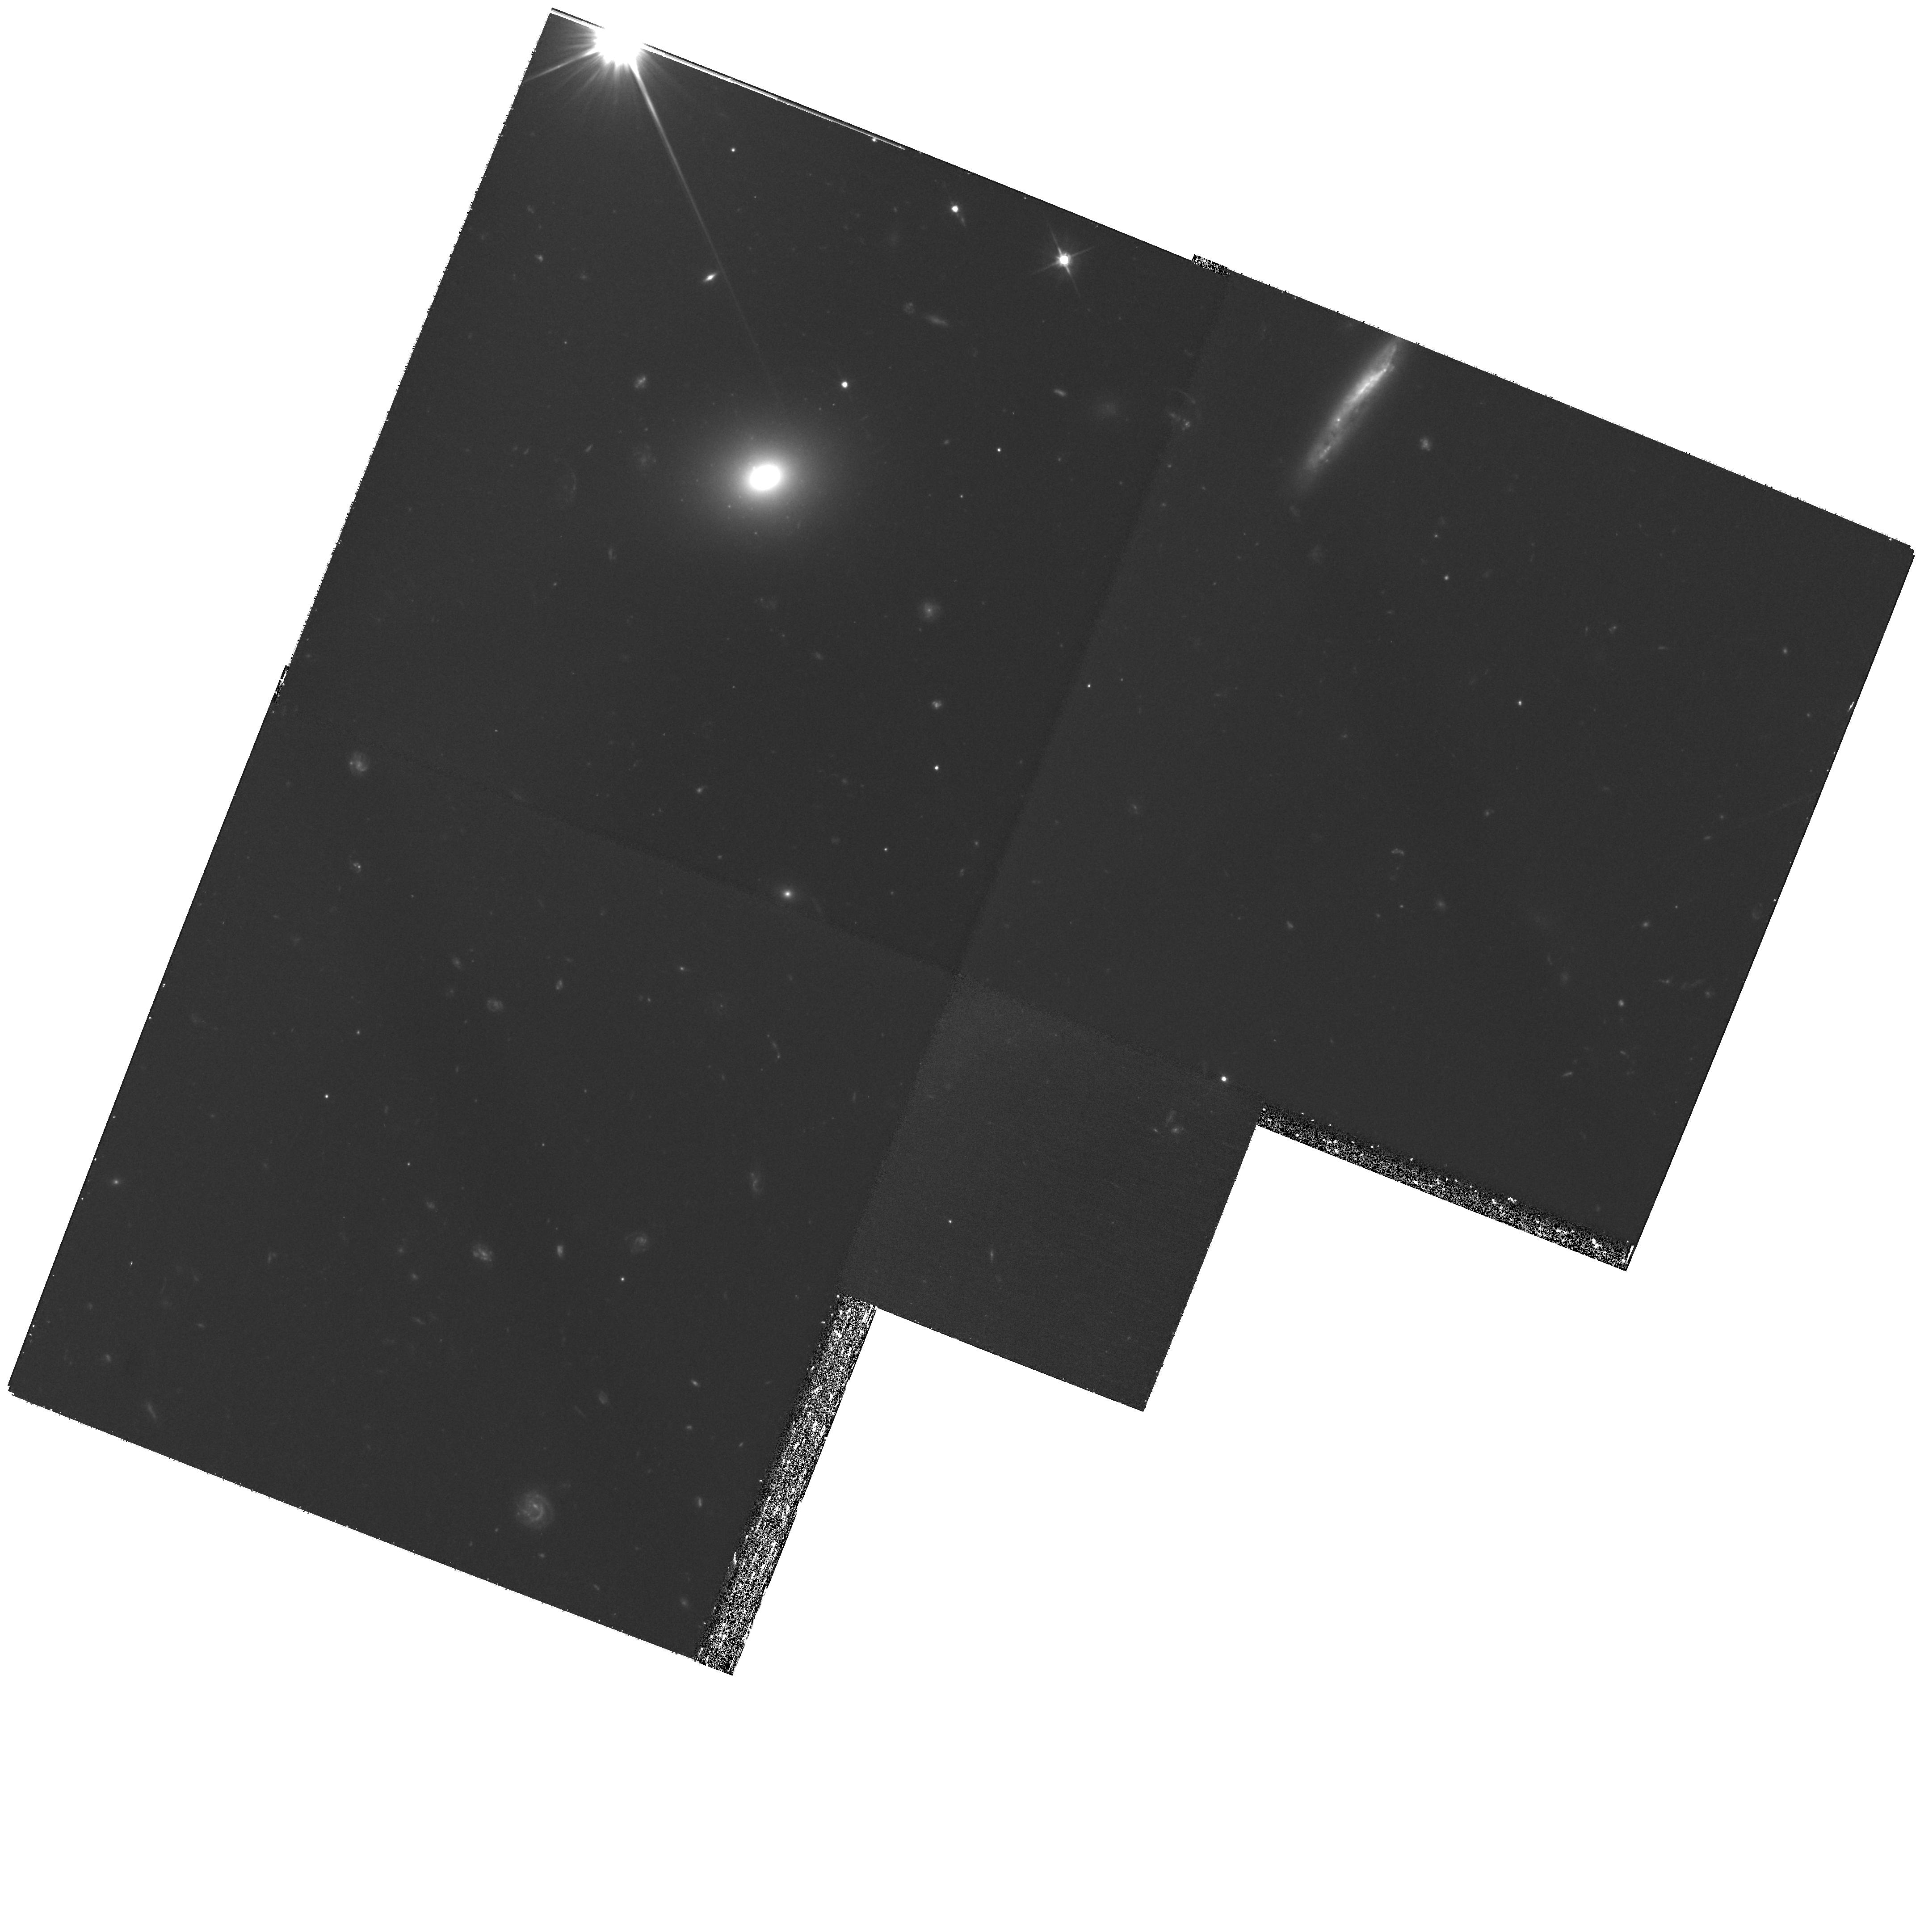
Target: SDSSJ1550+5258. Instrument: WFPC2/PC. Filter: F606W. Exposure: 1.2 h. Observation ID: hst_11202_14_wfpc2_pc_f606w_ua1l14

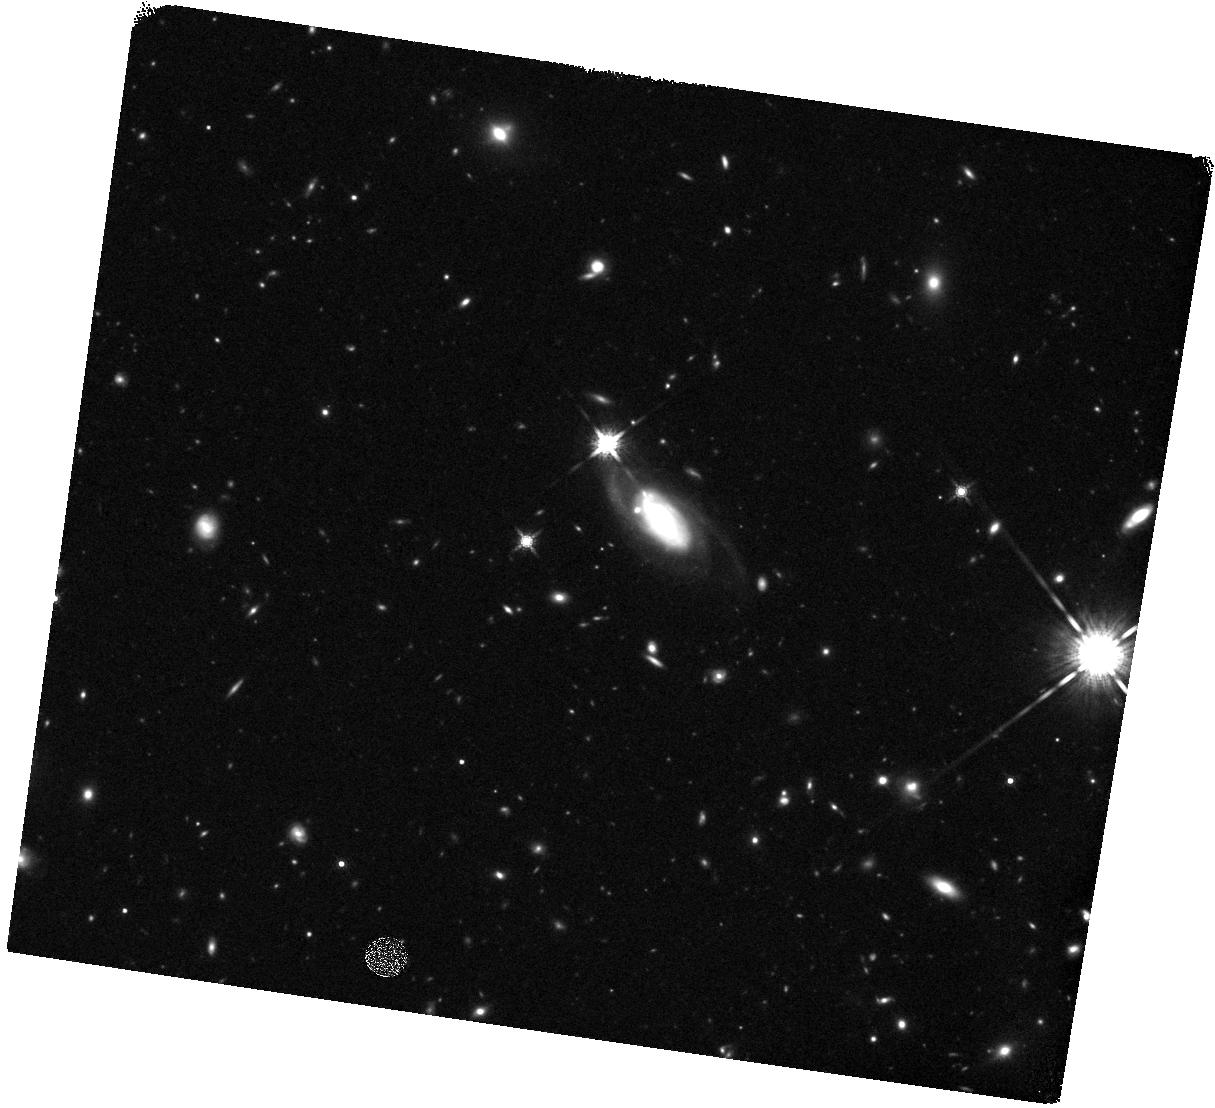
Target: SDSSJ1251-0208. Instrument: WFC3/IR. Filter: F160W. Exposure: 40 min. Observation ID: hst_11202_56_wfc3_ir_f160w_ia1l56

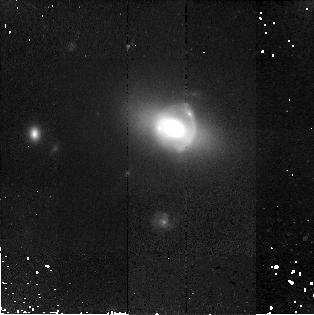
Target: SDSSJ2341+0000. Instrument: NICMOS/NIC2. Filter: F160W. Exposure: 43 min. Observation ID: na1l0g010

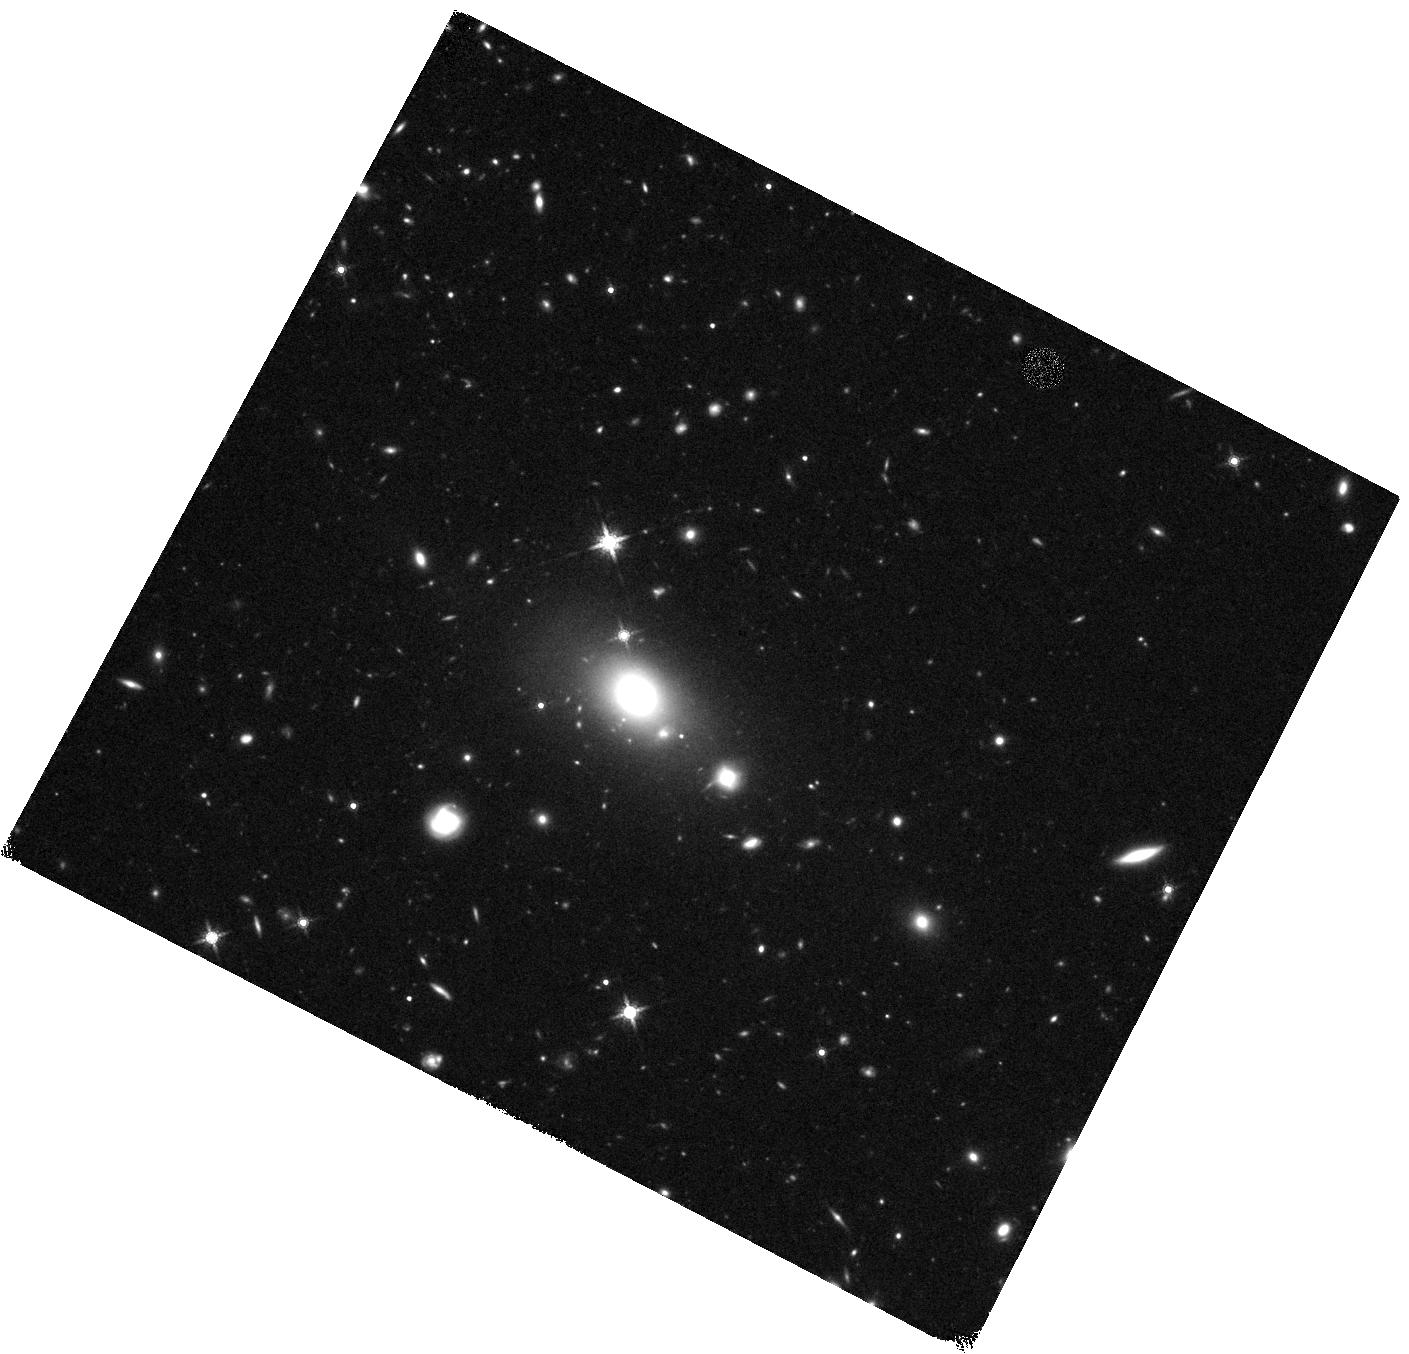
Target: SDSSJ0819+4534. Instrument: WFC3/IR. Filter: F160W. Exposure: 40 min. Observation ID: hst_11202_55_wfc3_ir_f160w_ia1l55

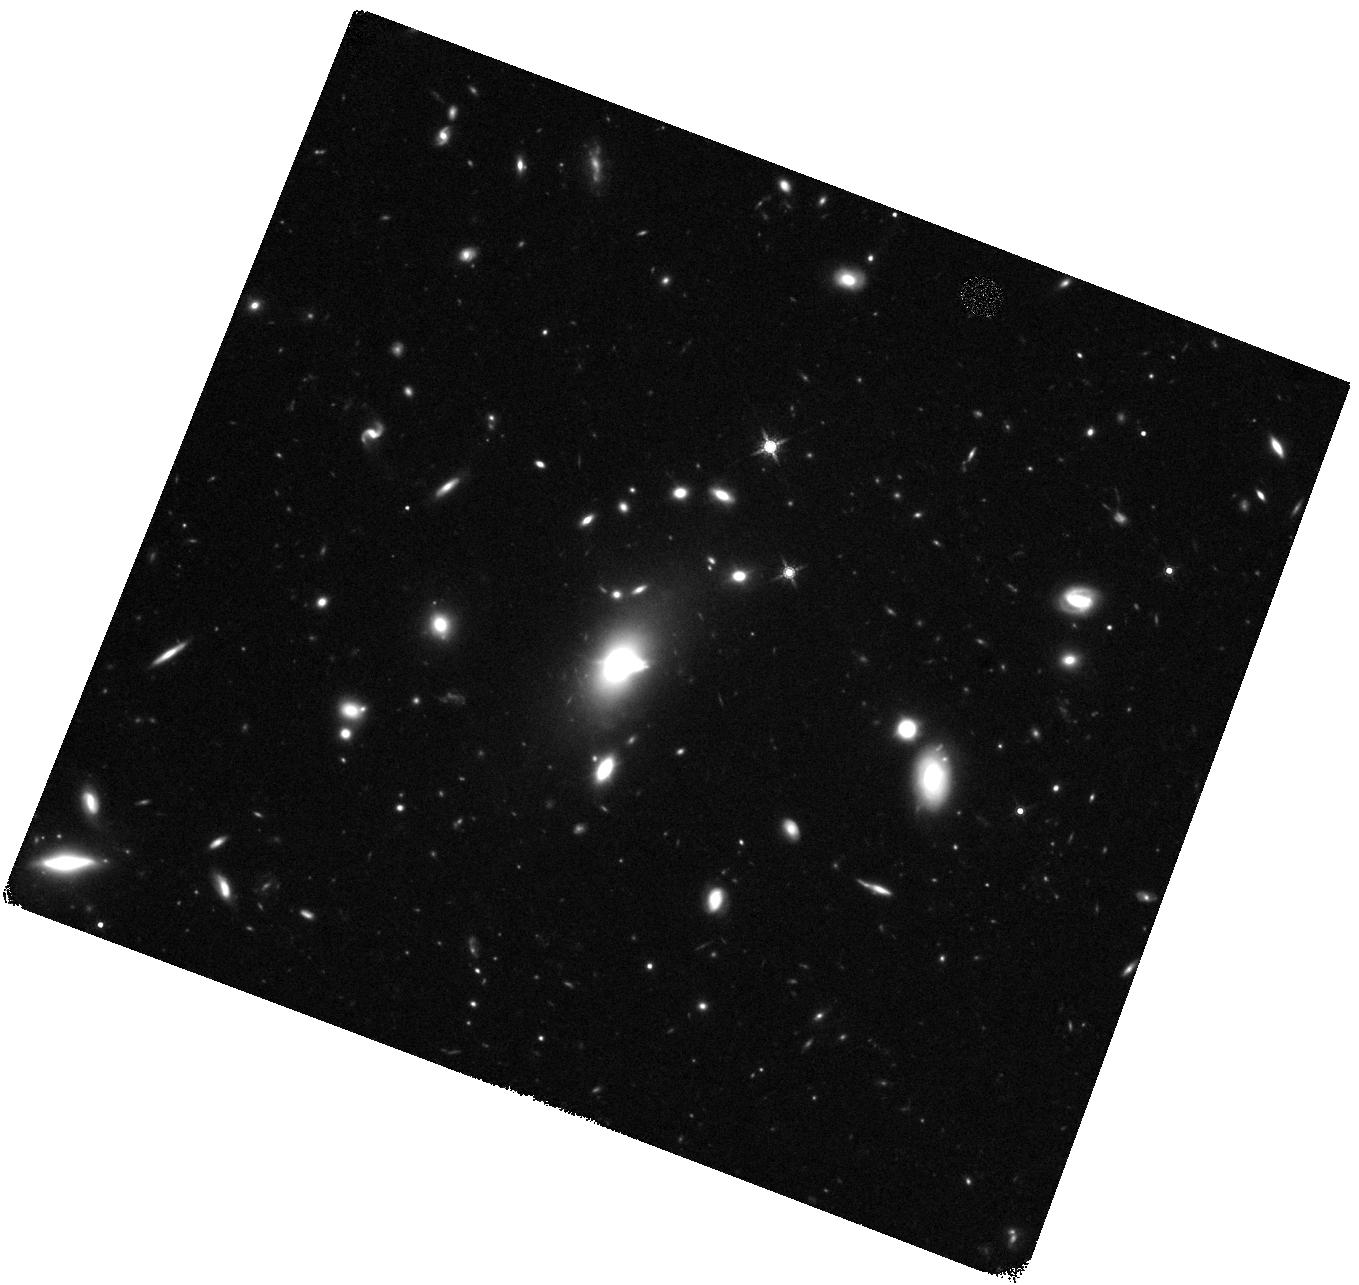
Target: SDSSJ0903+3139. Instrument: WFC3/IR. Filter: F160W. Exposure: 40 min. Observation ID: hst_11202_80_wfc3_ir_f160w_ia1l80

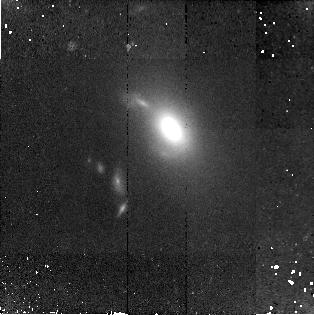
Target: SDSSJ1525+3327. Instrument: NICMOS/NIC2. Filter: F160W. Exposure: 43 min. Observation ID: na1l0b010

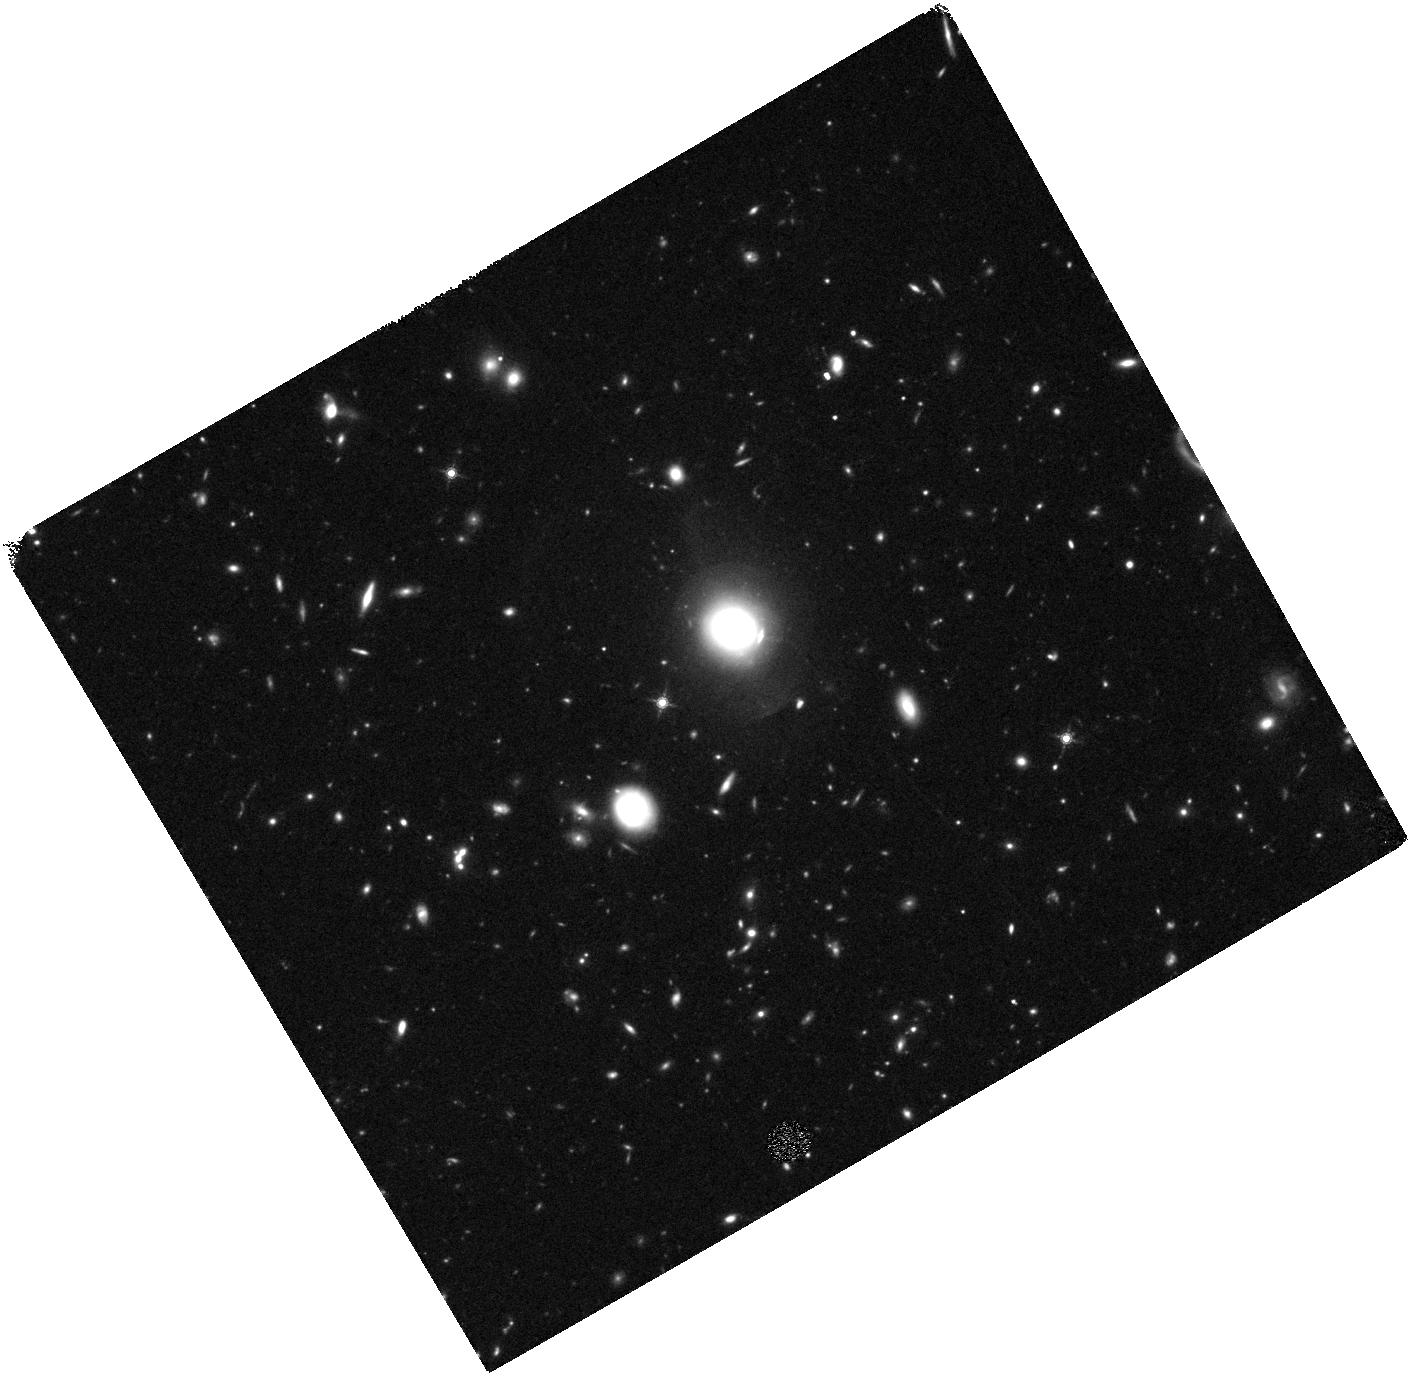
Target: SDSSJ1016+3859. Instrument: WFC3/IR. Filter: F160W. Exposure: 40 min. Observation ID: hst_11202_85_wfc3_ir_f160w_ia1l85

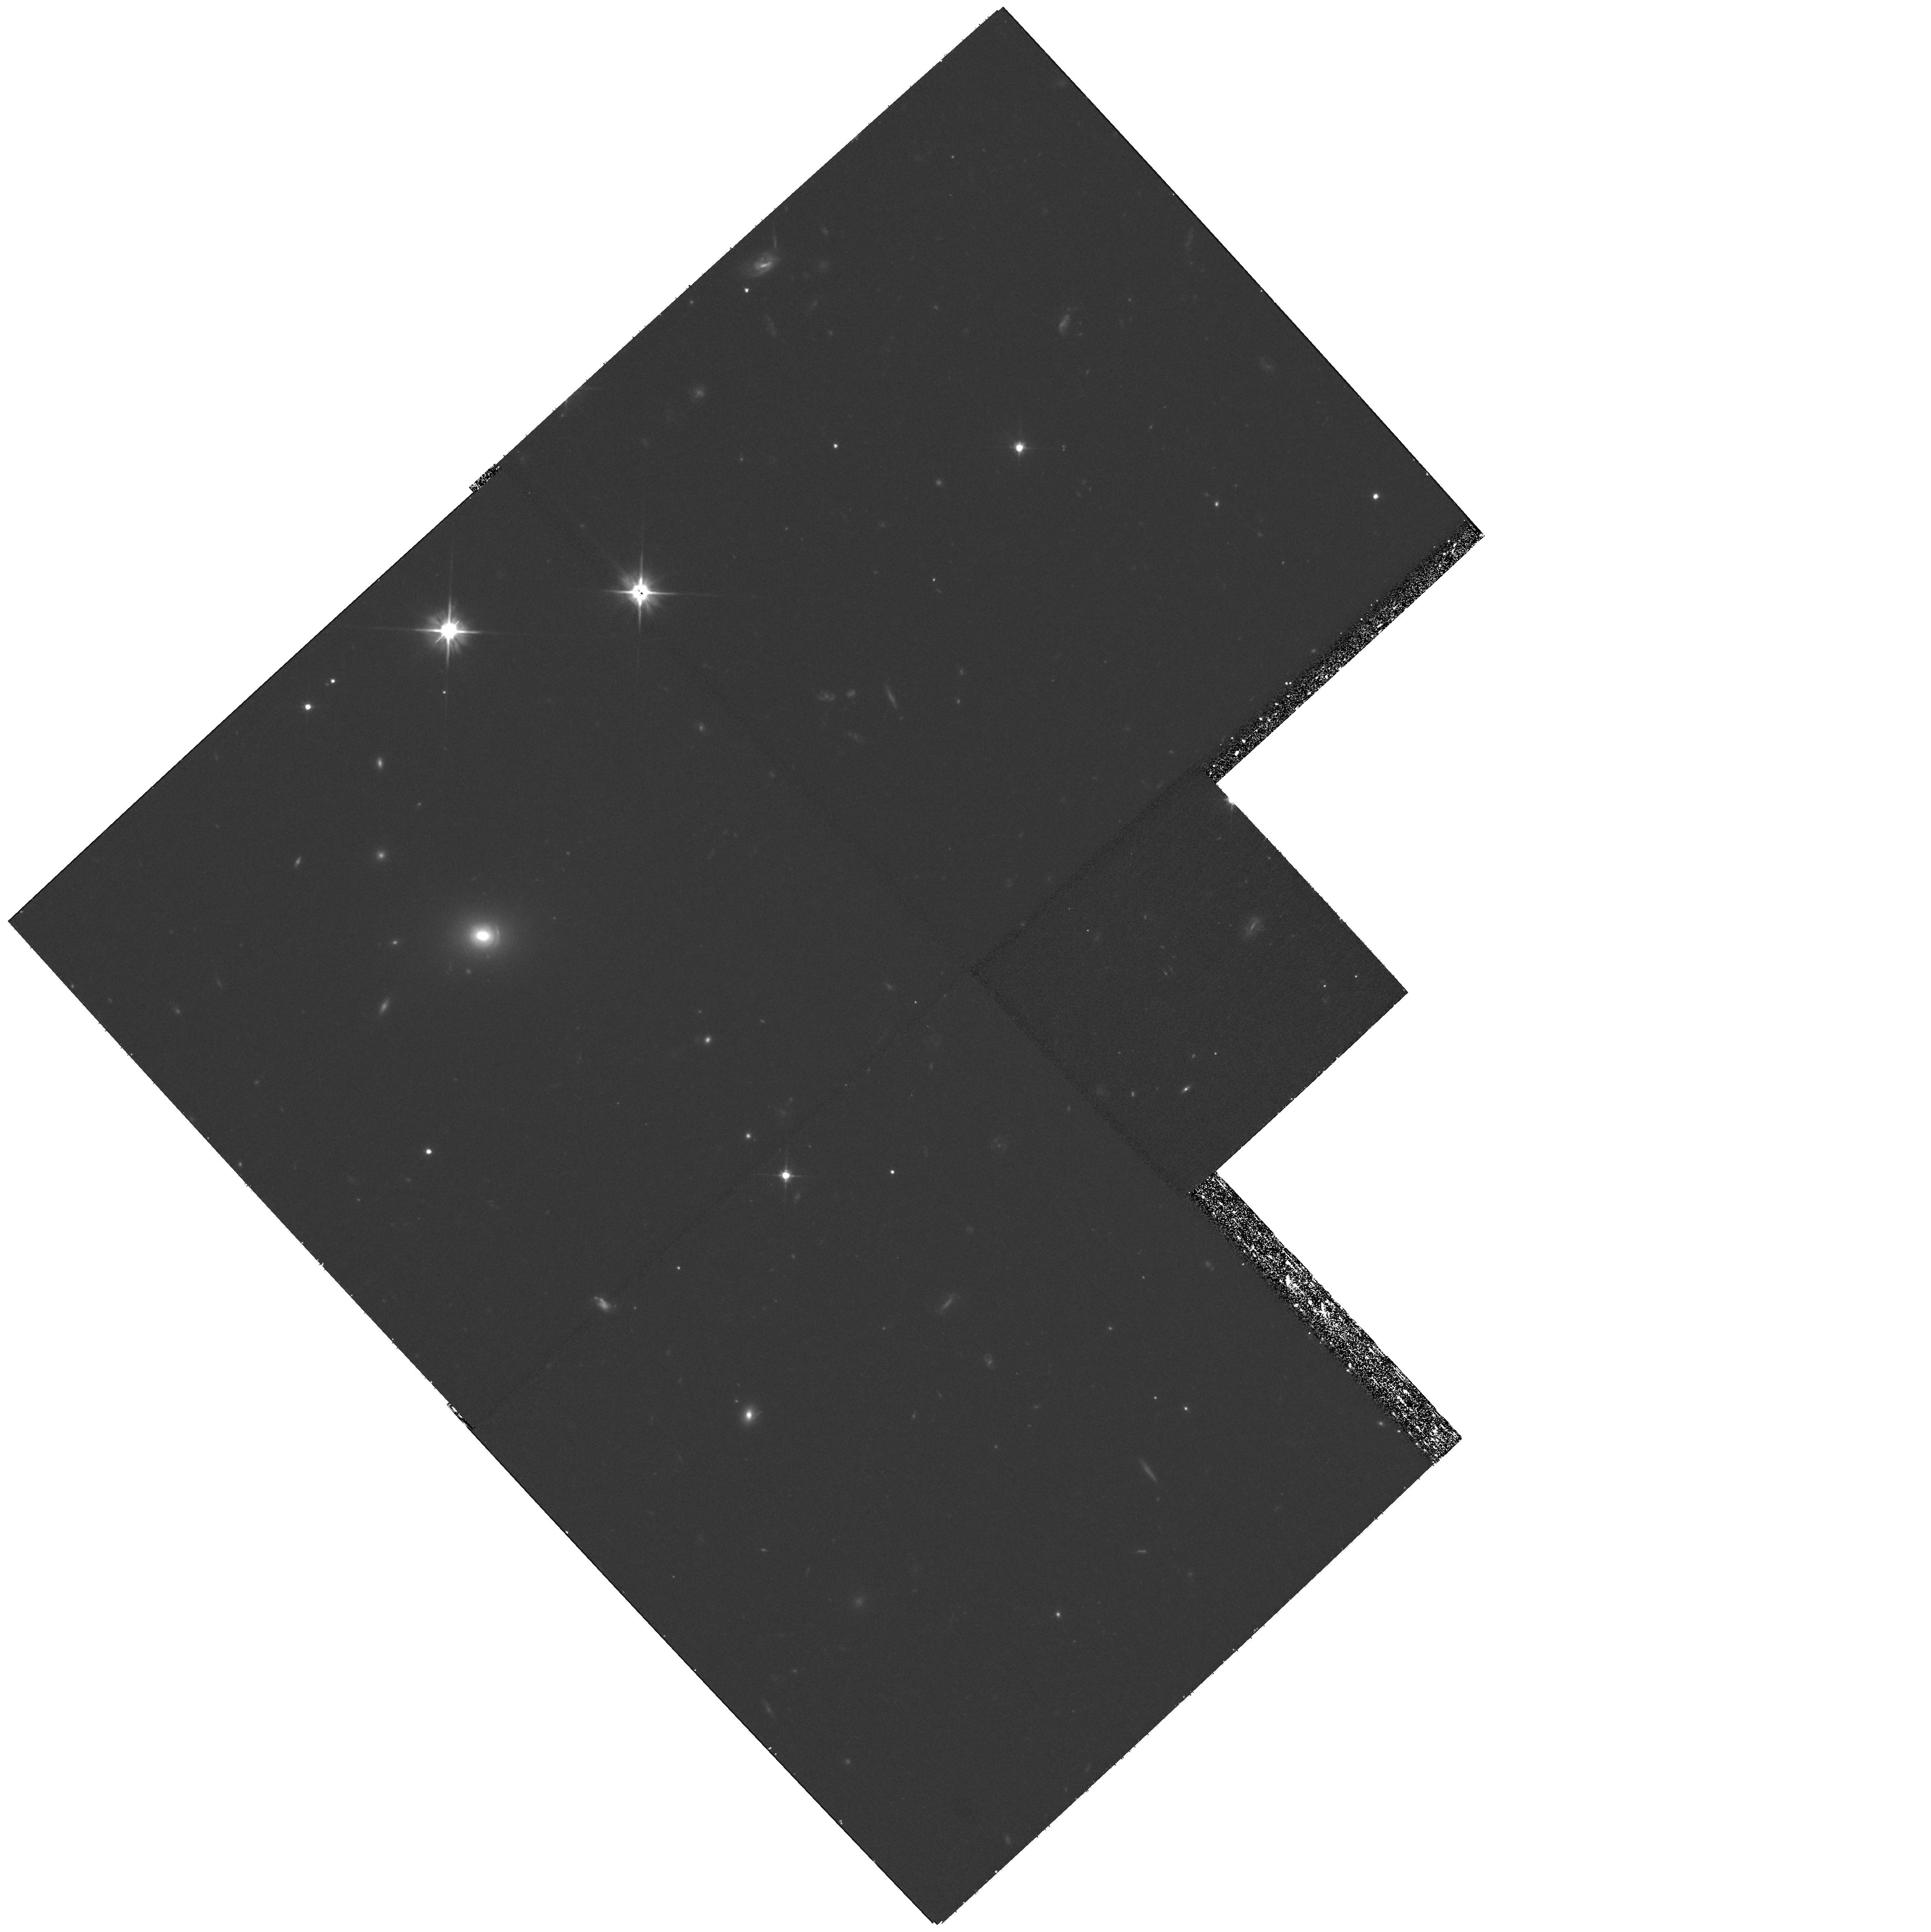
Target: SDSSJ0822+2652-COPY. Instrument: WFPC2/PC. Filter: F606W. Exposure: 1.2 h. Observation ID: hst_11202_t3_wfpc2_pc_f606w_ua1lt3

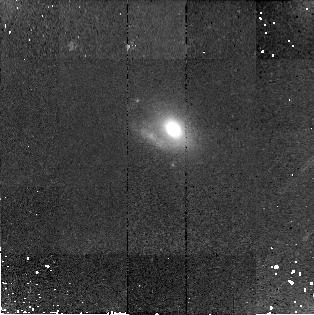
Target: SDSSJ0157-0056. Instrument: NICMOS/NIC2. Filter: F160W. Exposure: 43 min. Observation ID: na1l72010

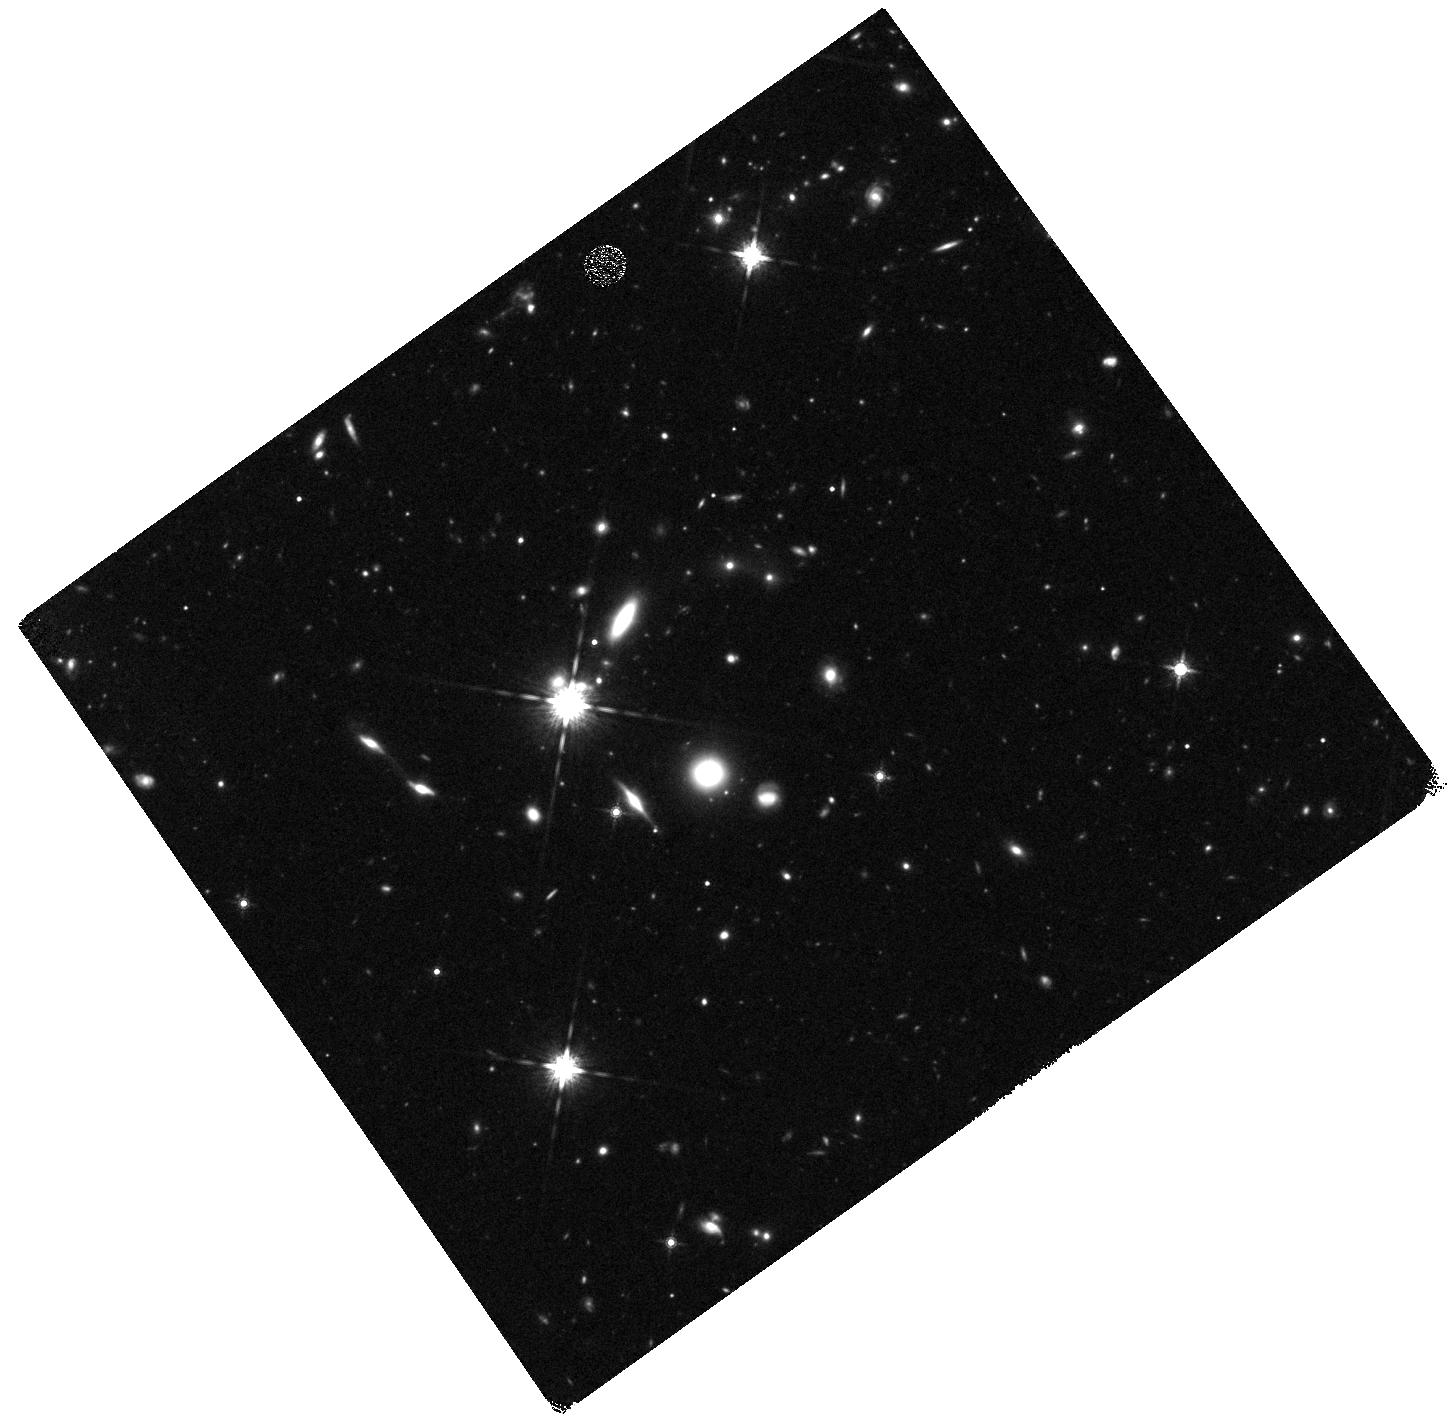
Target: SDSSJ0252+0039-COPY. Instrument: WFC3/IR. Filter: F160W. Exposure: 40 min. Observation ID: hst_11202_s3_wfc3_ir_f160w_ia1ls3

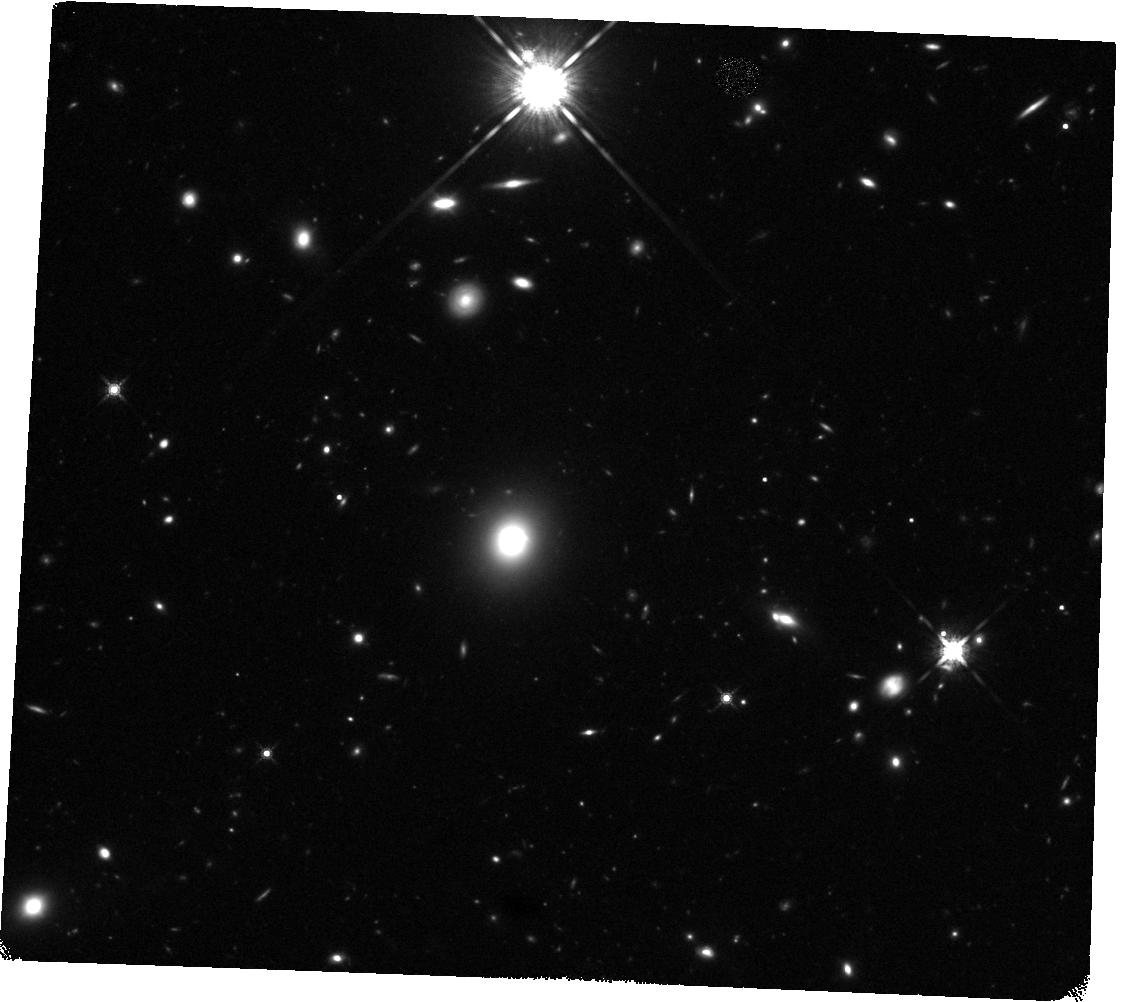
Target: SDSSJ1023+4230. Instrument: WFC3/IR. Filter: F160W. Exposure: 40 min. Observation ID: hst_11202_87_wfc3_ir_f160w_ia1l87

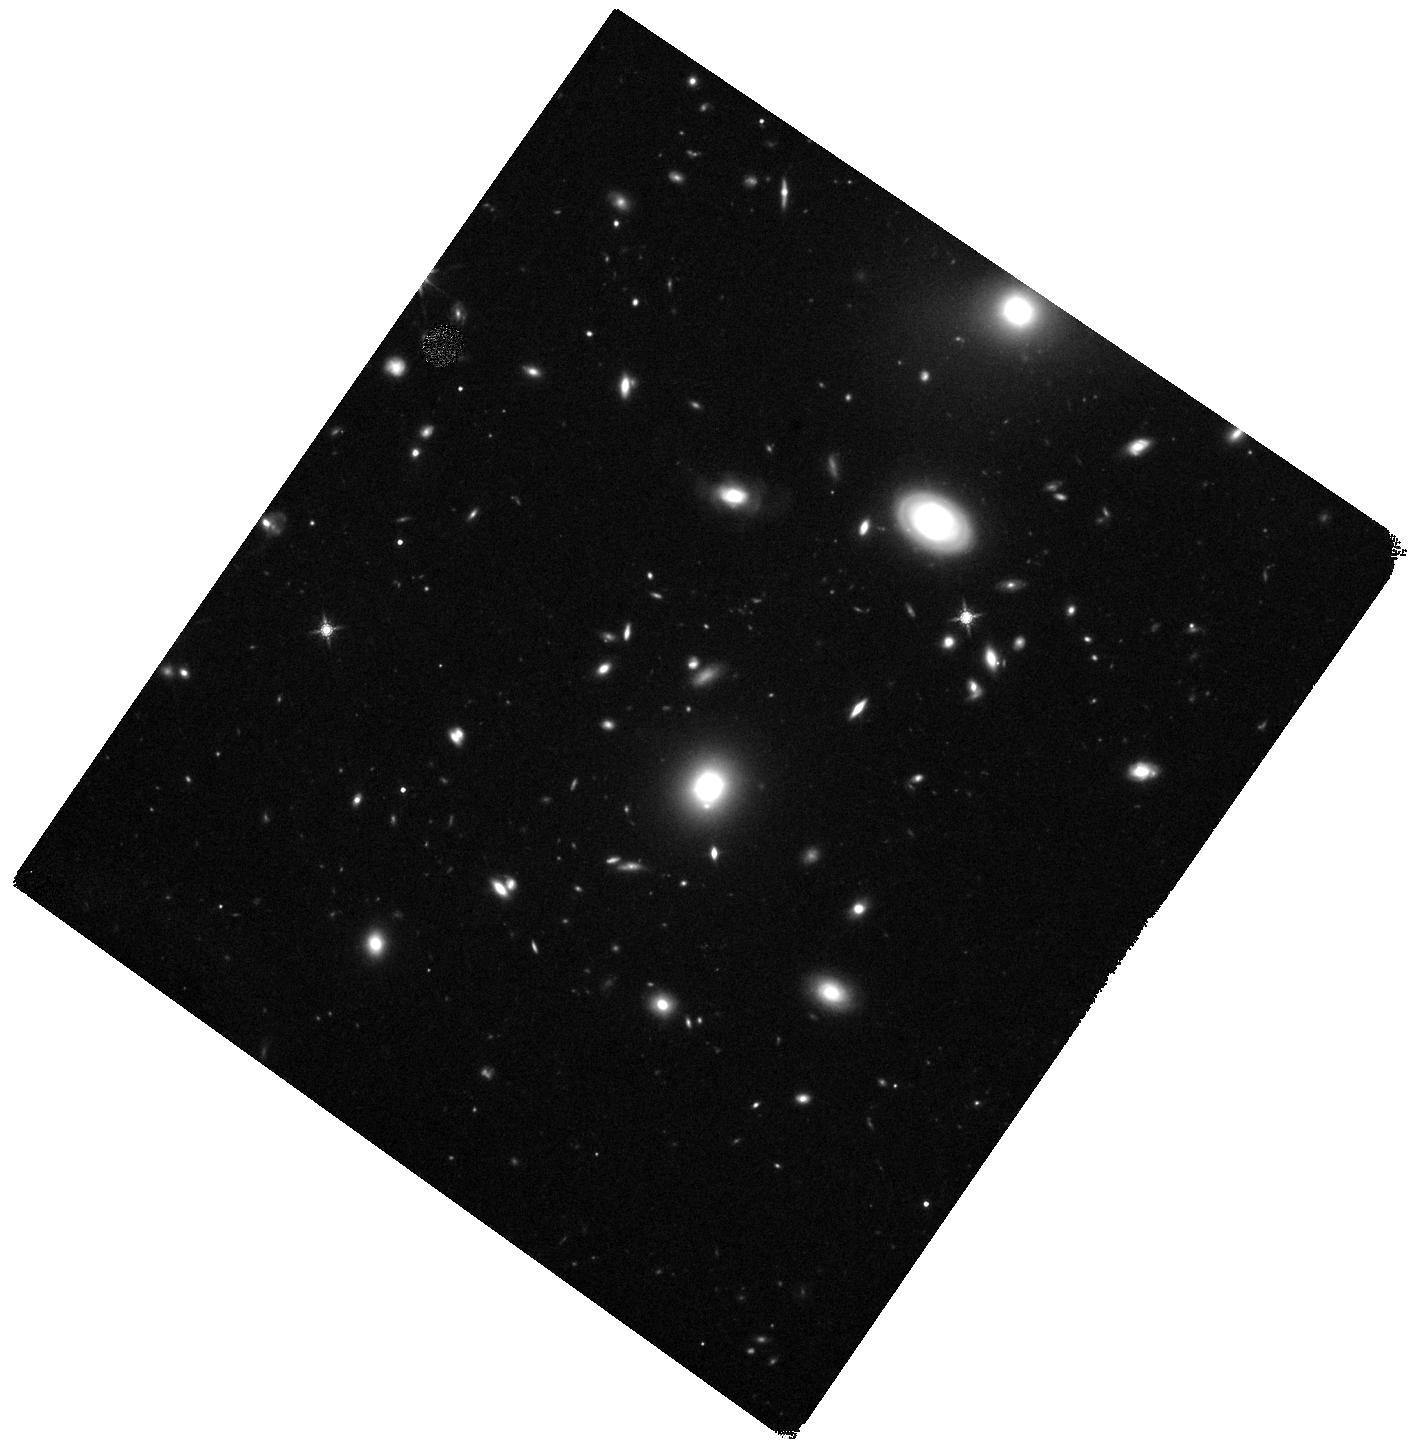
Target: SDSSJ1108+0252. Instrument: WFC3/IR. Filter: F160W. Exposure: 40 min. Observation ID: hst_11202_64_wfc3_ir_f160w_ia1l64

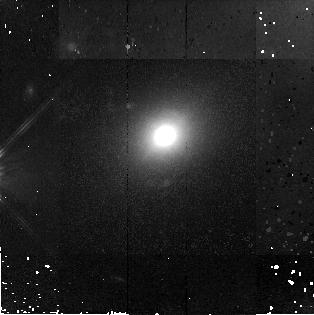
Target: SDSSJ1213+6708. Instrument: NICMOS/NIC2. Filter: F160W. Exposure: 43 min. Observation ID: na1l96010

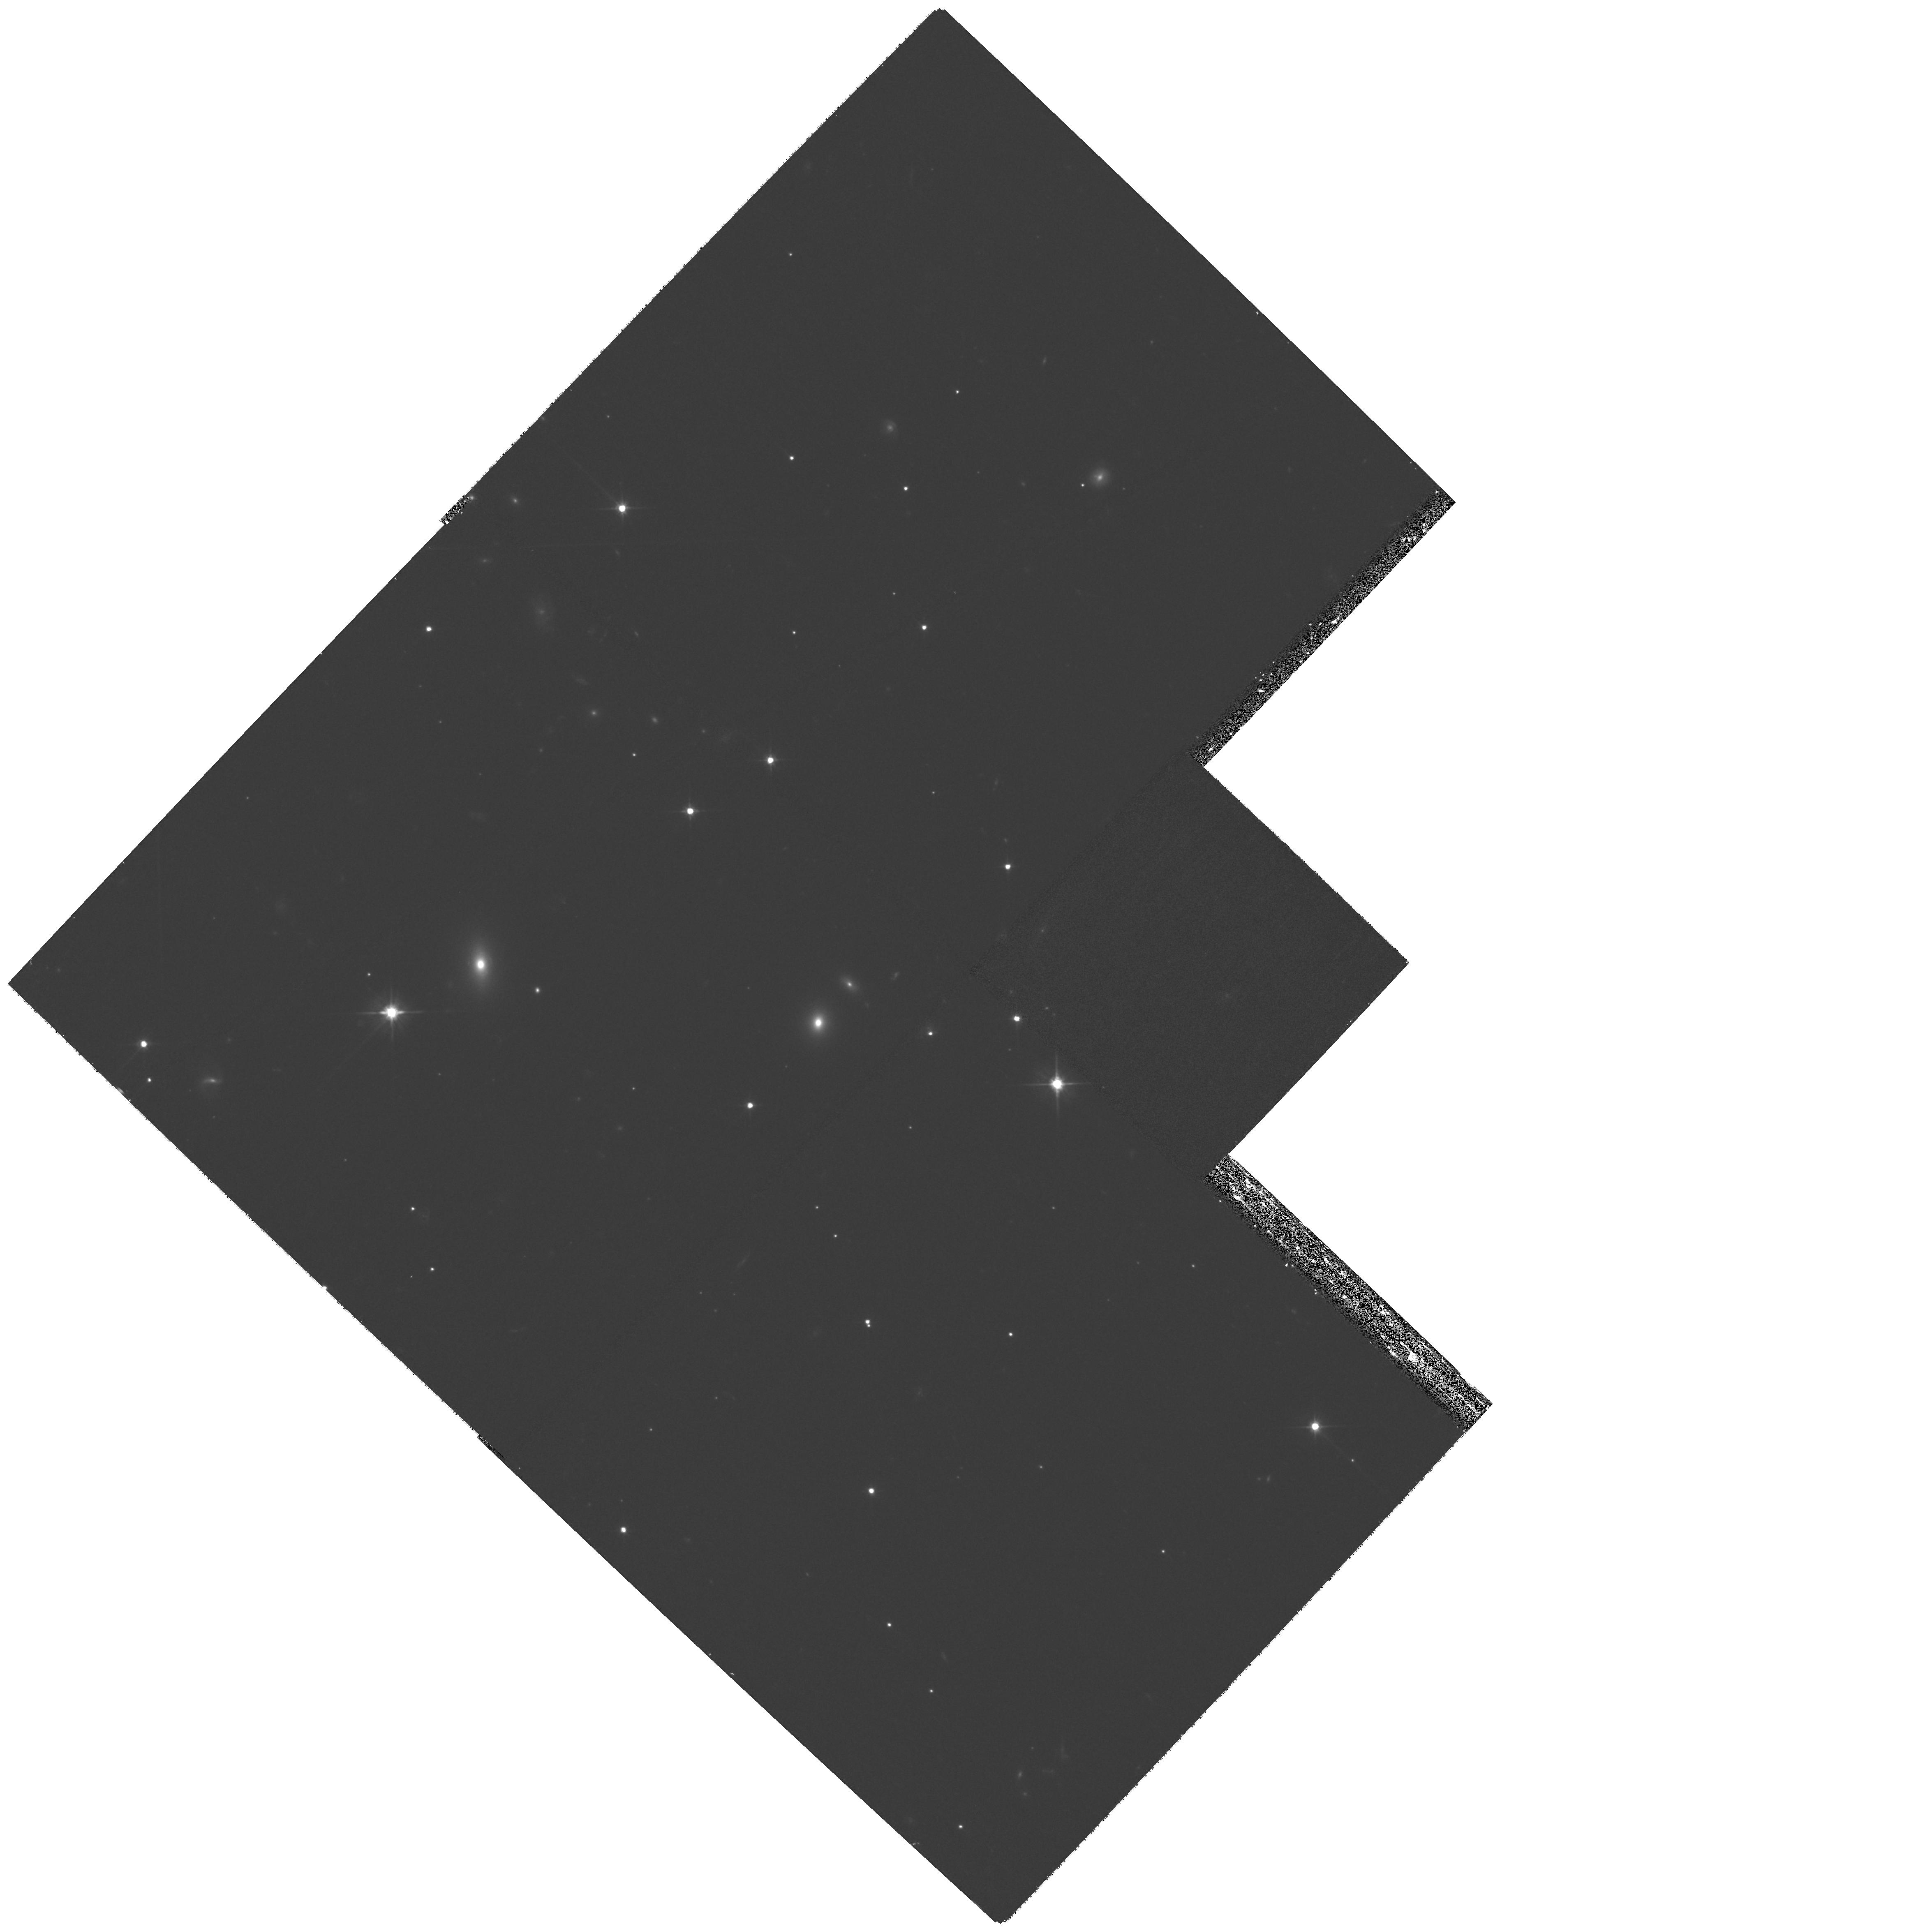
Target: SDSSJ1719+2939. Instrument: WFPC2/PC. Filter: F606W. Exposure: 27 min. Observation ID: hst_11202_50_wfpc2_pc_f606w_ua1l50

The Structure of Early-type Galaxies: 0.1-100 Effective Radii (PI: Koopmans, Leon)

The structure, formation and evolution of early-type galaxies is still largely an open problem in cosmology: how does the Universe evolve from large linear scales dominated by dark matter to the highly non-linear scales of galaxies, where baryons and dark matter both play important, interacting, roles? To understand the complex physical processes involved in their formation scenario, and why they have the tight scaling relations that we observe today (e.g. the Fundamental Plane), it is critically important not only to undertstand their stellar structure, but also their dark-matter distribution from the smallest to the largest scales. Over the last three years the SLACS collaboration has developed a toolbox to tackle these issues in a unique and encompassing way by combining new non-parametric strong lensing techniques, stellar dynamics, and most recently weak gravitational lensing, with high-quality Hubble Space Telescope imaging and VLT/Keck spectroscopic data of early-type lens systems. This allows us to break degeneracies that are inherent to each of these techniques seperately and probe the mass structure of early-type galaxies from 0.1 to 100 effective radii. The large dynamic range to which lensing is sentive allows us both to probe the clumpy substructure of these galaxies, as well as their low-density outer haloes. These methods have convincingly been demonstrated, by our team, using smaller pilot-samples of SLACS lens systems with HST data. In this proposal, we request observing time with WFPC2 and NICMOS to observe 53 strong lens systems from SLACS, to obtain complete multi-color imaging for each system. This would bring the total number of SLACS lens systems to 87 with completed HST imaging and effectively doubles the known number of galaxy-scale strong lenses. The deep HST images enable us to fully exploit our new techniques, beat down low-number statistics, and probe the structure and evolution of early-type galaxies, not only with a uniform data-set an order of magnitude larger than what is available now, but also with a fully coherent and self-consistent methodological approach!